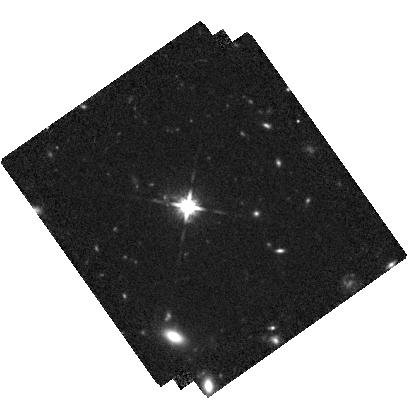
Target: LBQS-0302-0019
Instrument: WFC3/IR
Filter: F125W
Exposure: 2.5 h
Observation ID: hst_15480_01_wfc3_ir_f125w_idsn01

A cosmic dance at high redshift - Resolving the host galaxies of a 20kpc separation dual AGN system at z=3.3 with WFC3/IR (PI: Husemann, Bernd)

We recently discovered that the unobscured QSO LBQS0302-0019 at z=3.286 is actually a dual AGN with an obscured component (dubbed Jil) at 20kpc projected distance. This is the tightest unobscured/obscured dual AGN known at z>3. Subsequently, we detected a galaxy at the location of Jil in a deep K-band image taken during science verification of the adaptive optics system for VLT/HAWK-I in January 2018. The image reveals that both AGN live in massive galaxies as expected for bright AGN at z=3.3. As a natural next step we propose for WFC3/IR F125W observations with HST to 1) resolve the morphology of the two AGN host galaxies at a resolution of 0.1" (4x times better than from ground), 2) detect potential tidal features given the depth provided by HST, and 3) obtain the F125W-K (U-V rest-frame) color which is a proxy for the age and mass-to-light ratio supporting accurate stellar mass measurements. This information is crucial to characterize this extraordinary cosmic dance of these two high-redshift galaxies, particularly, its current interaction stage and stellar mass. The big questions here are: 1) Is the host galaxy of Jil a single distorted galaxy or a merger of two? 2) Did the two galaxies form the majority of their young stars before or after their close encounter? 3) What is the mass ratio and total stellar mass of the system? 4) Is this system hosted by one of the most massive halos at this redshift? With the proposed HST observations this newly discovered dual AGN system will turn into a unique laboratory to understand how massive galaxies and their super-massive black holes formed through merging at high redshift and what role AGN play for their evolution.